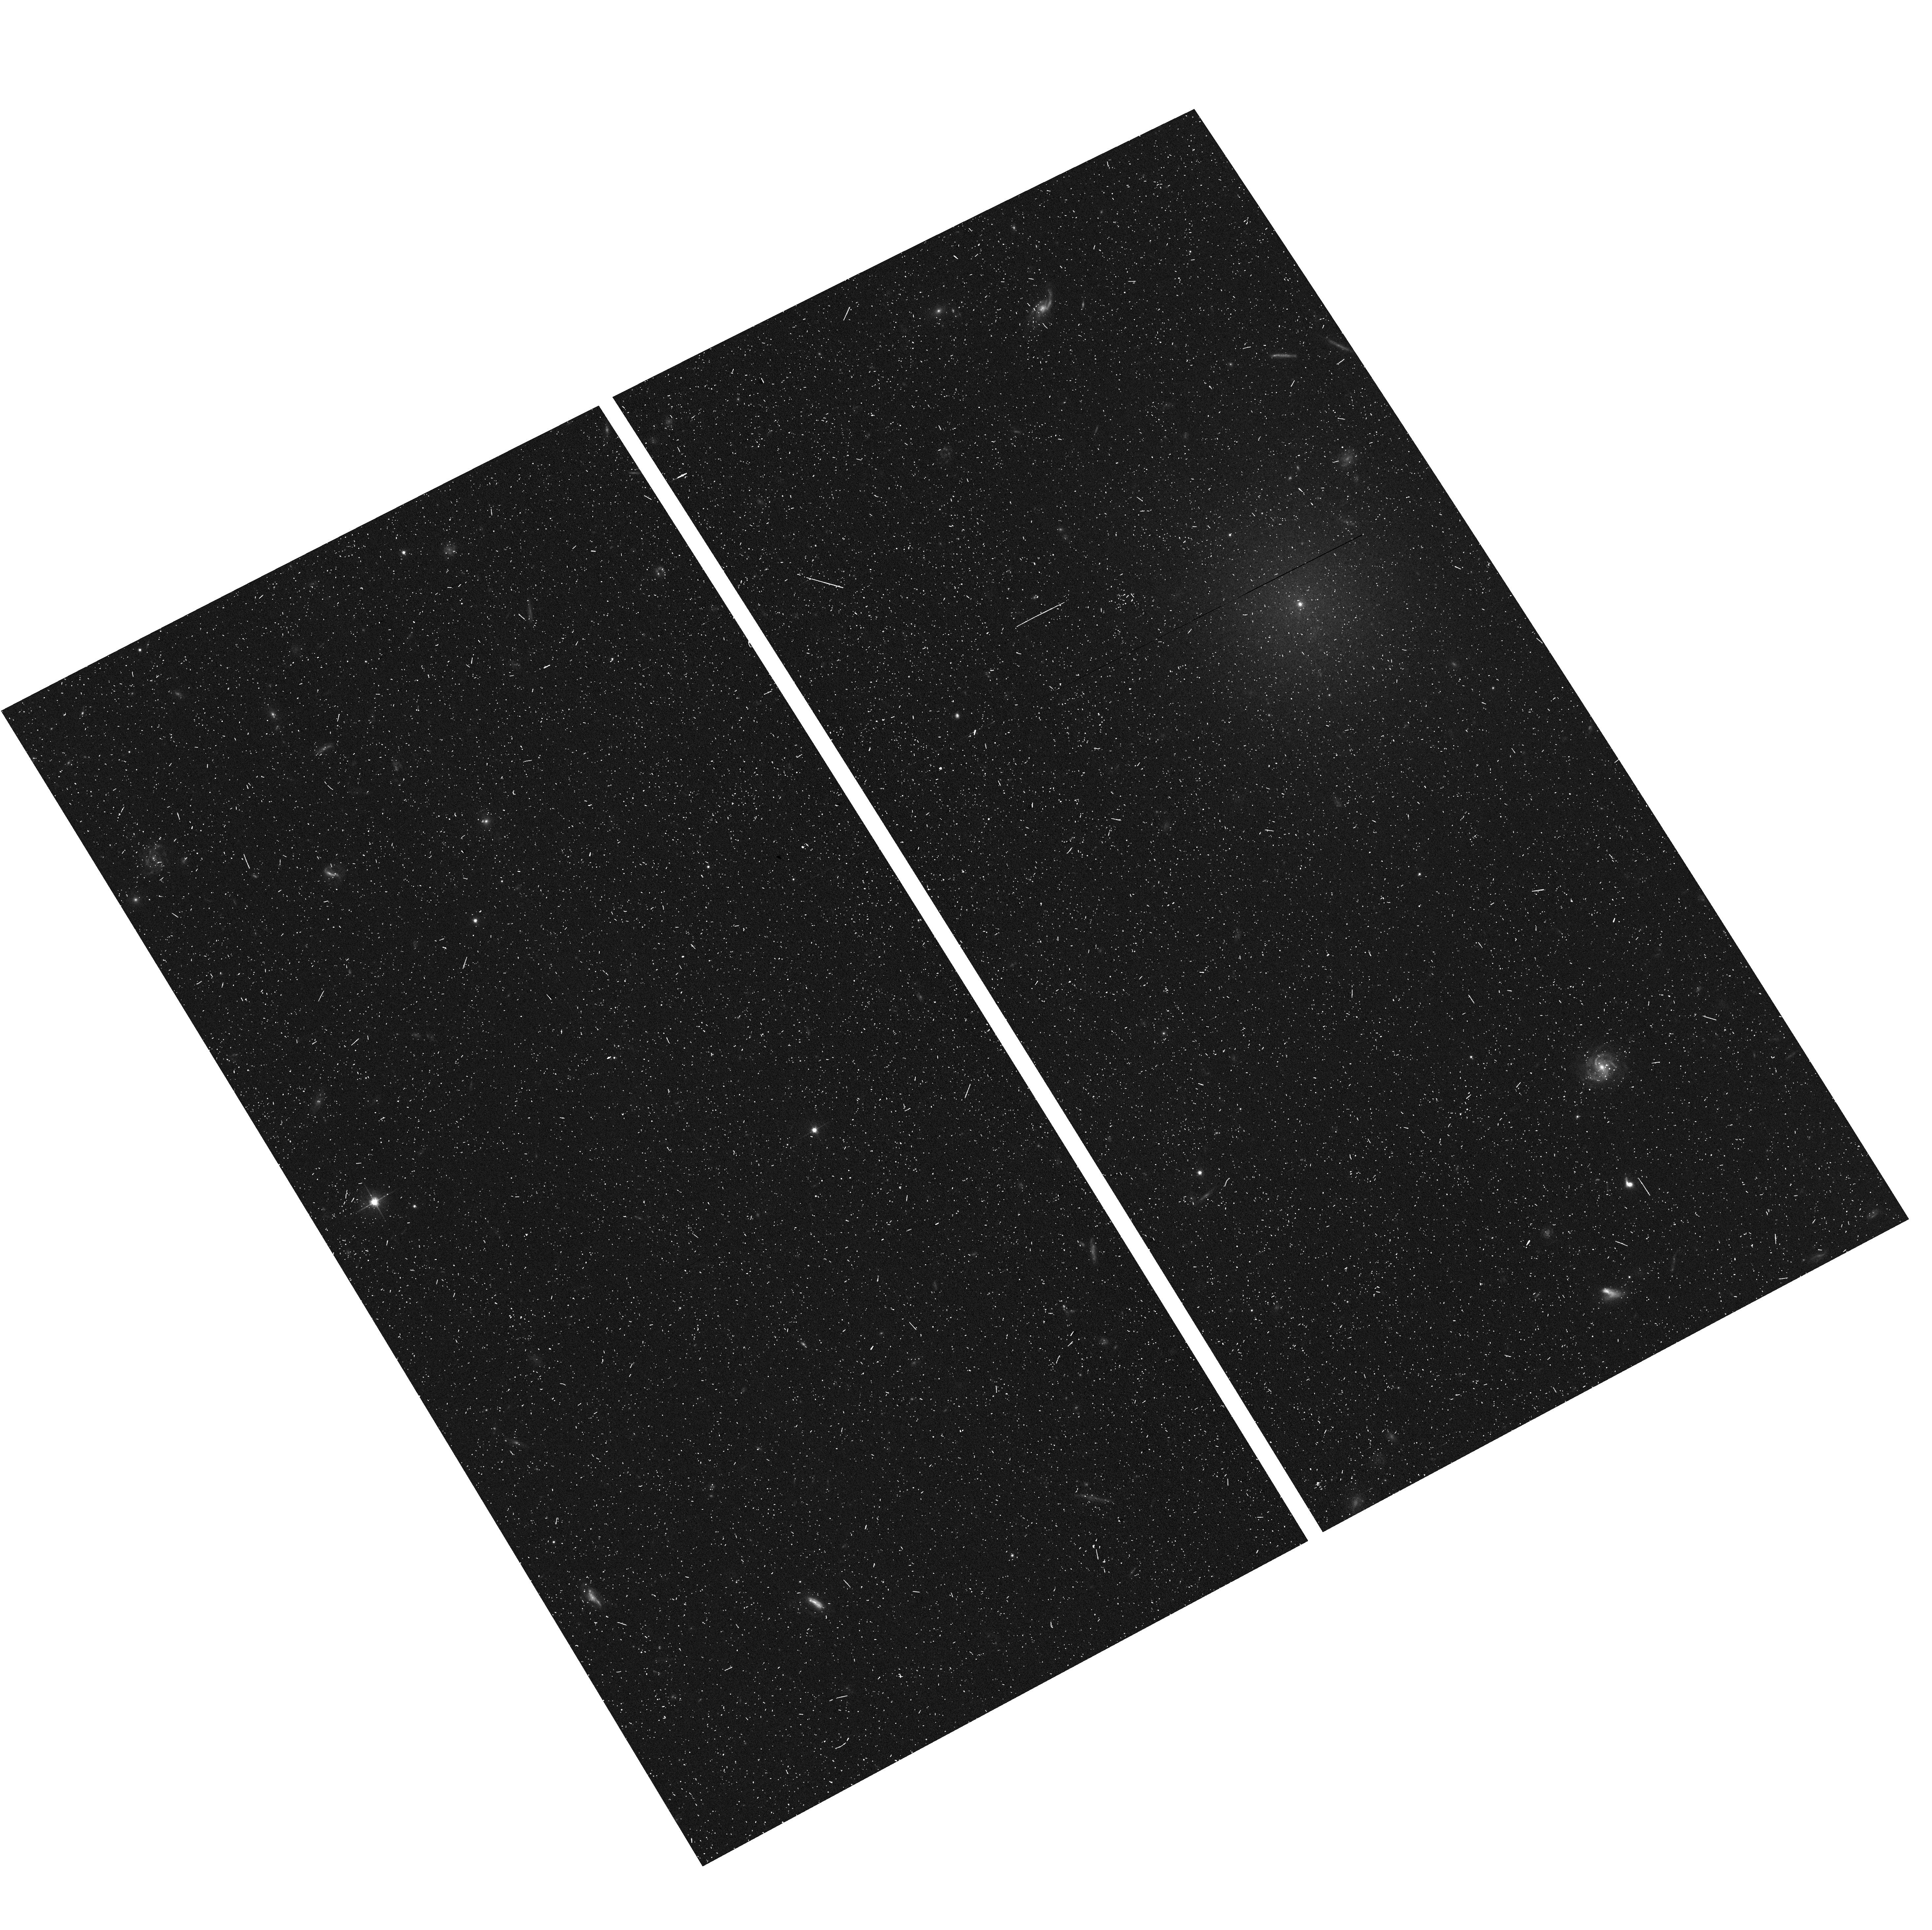
Target: field at RA 188.639°, Dec 11.721°. Instrument: ACS/WFC. Filter: F606W. Exposure: 11 min. Observation ID: hst_17510_22_acs_wfc_f606w_jf9v22

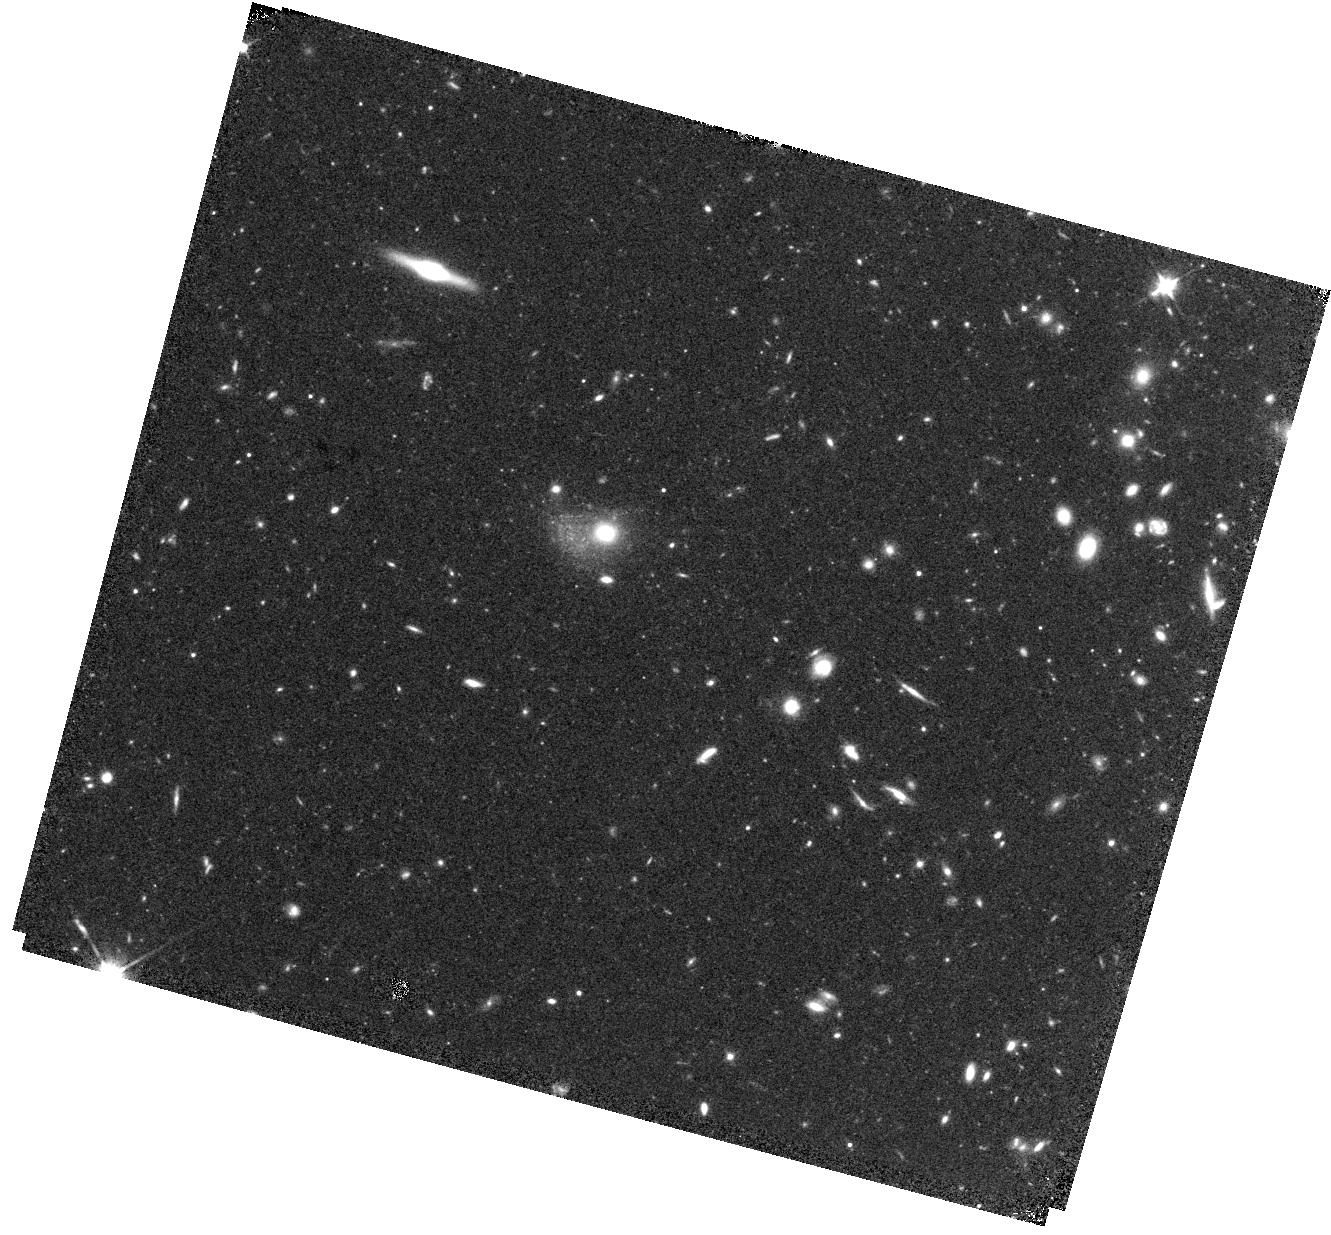
Target: VIRGO-INTERGALACTIC-FIELD-W. Instrument: WFC3/IR. Filter: F110W. Exposure: 18 min. Observation ID: hst_17510_13_wfc3_ir_f110w_if9v13

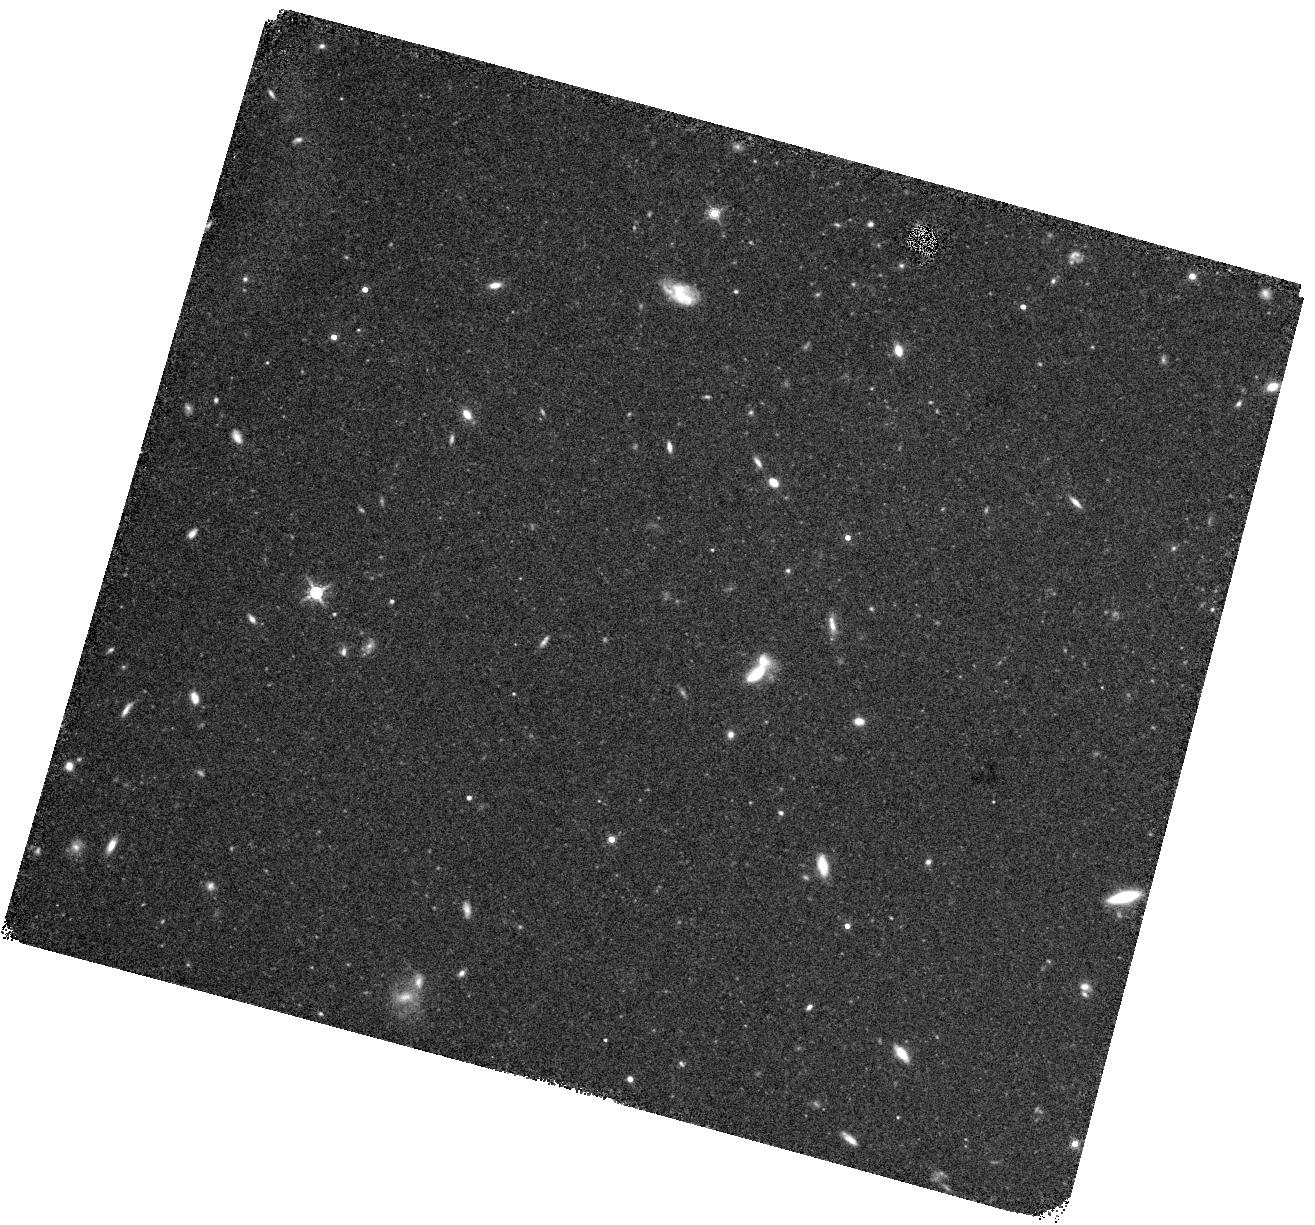
Target: VIRGO-INTERGALACTIC-FIELD-E. Instrument: WFC3/IR. Filter: F160W. Exposure: 22 min. Observation ID: hst_17510_34_wfc3_ir_f160w_if9v34

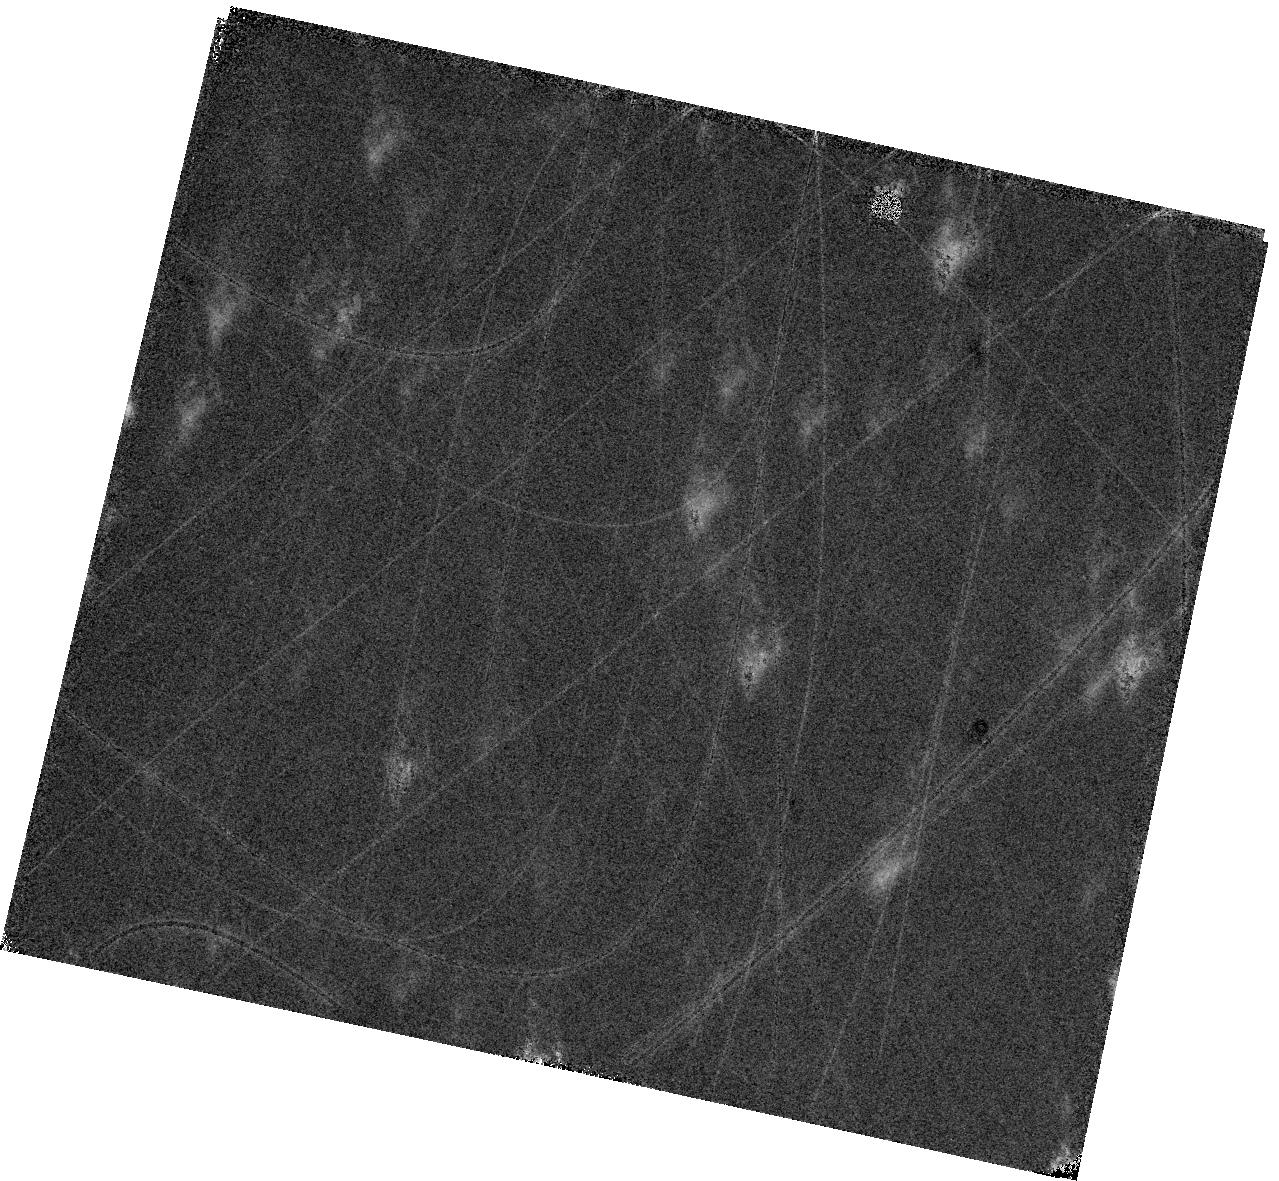
Target: VIRGO-INTERGALACTIC-FIELD-M86. Instrument: WFC3/IR. Filter: F110W. Exposure: 18 min. Observation ID: hst_17510_44_wfc3_ir_f110w_if9v44

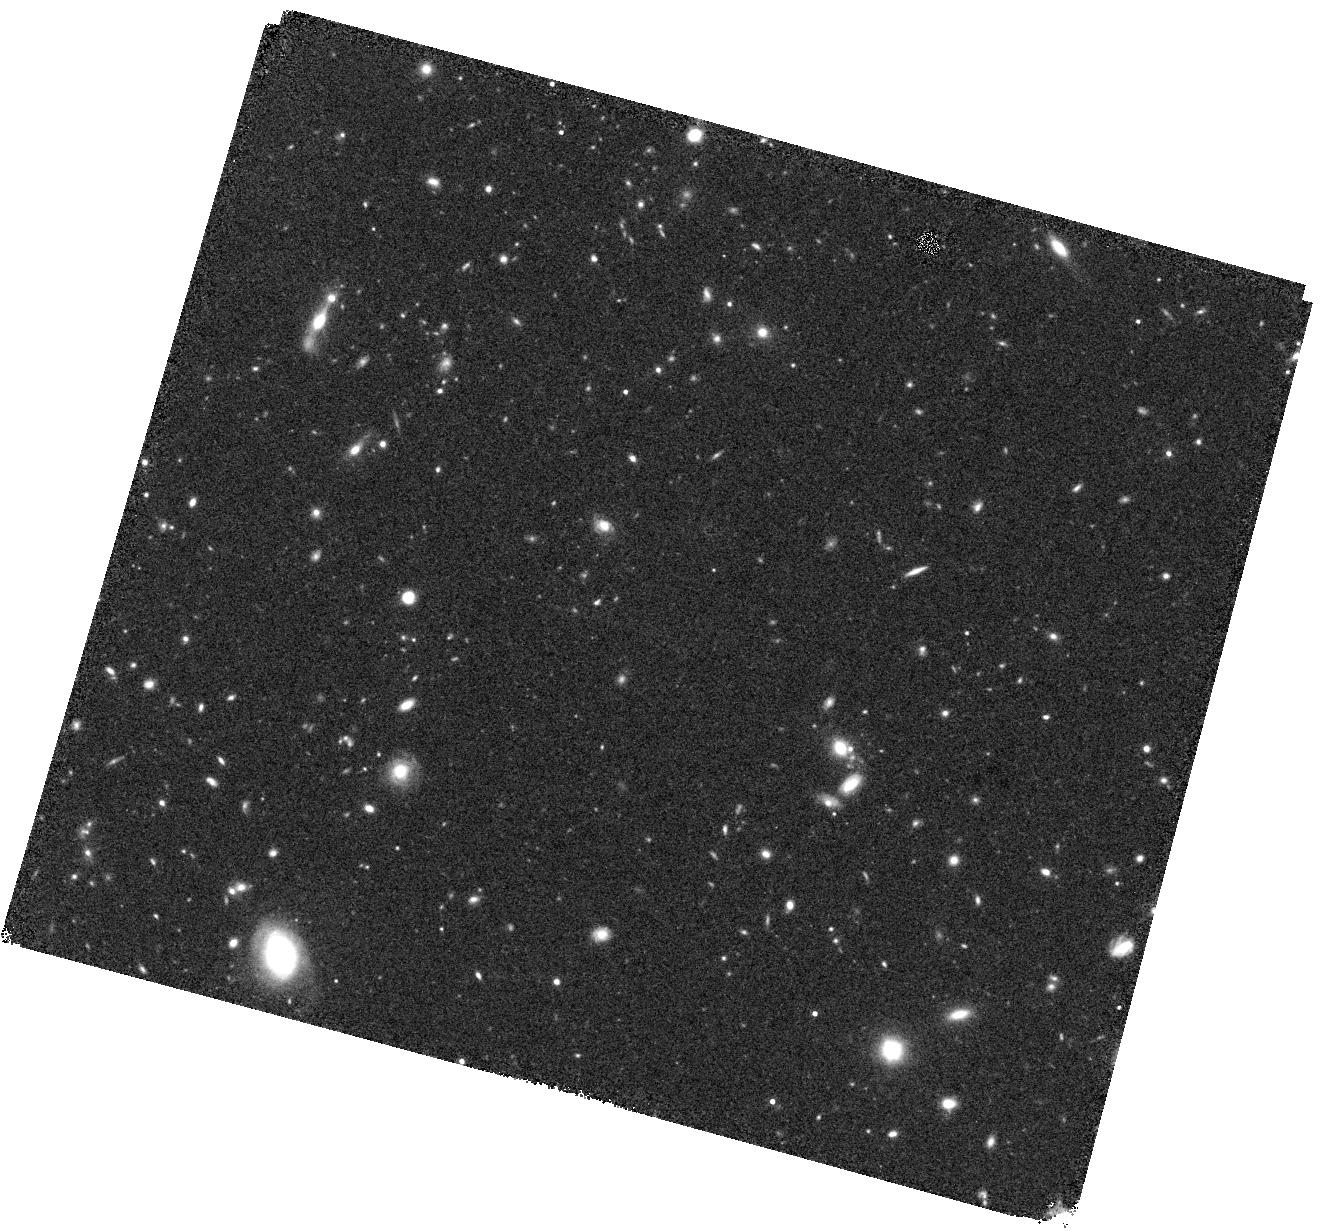
Target: VIRGO-INTERGALACTIC-FIELD-SW. Instrument: WFC3/IR. Filter: F160W. Exposure: 23 min. Observation ID: hst_17510_52_wfc3_ir_f160w_if9v52

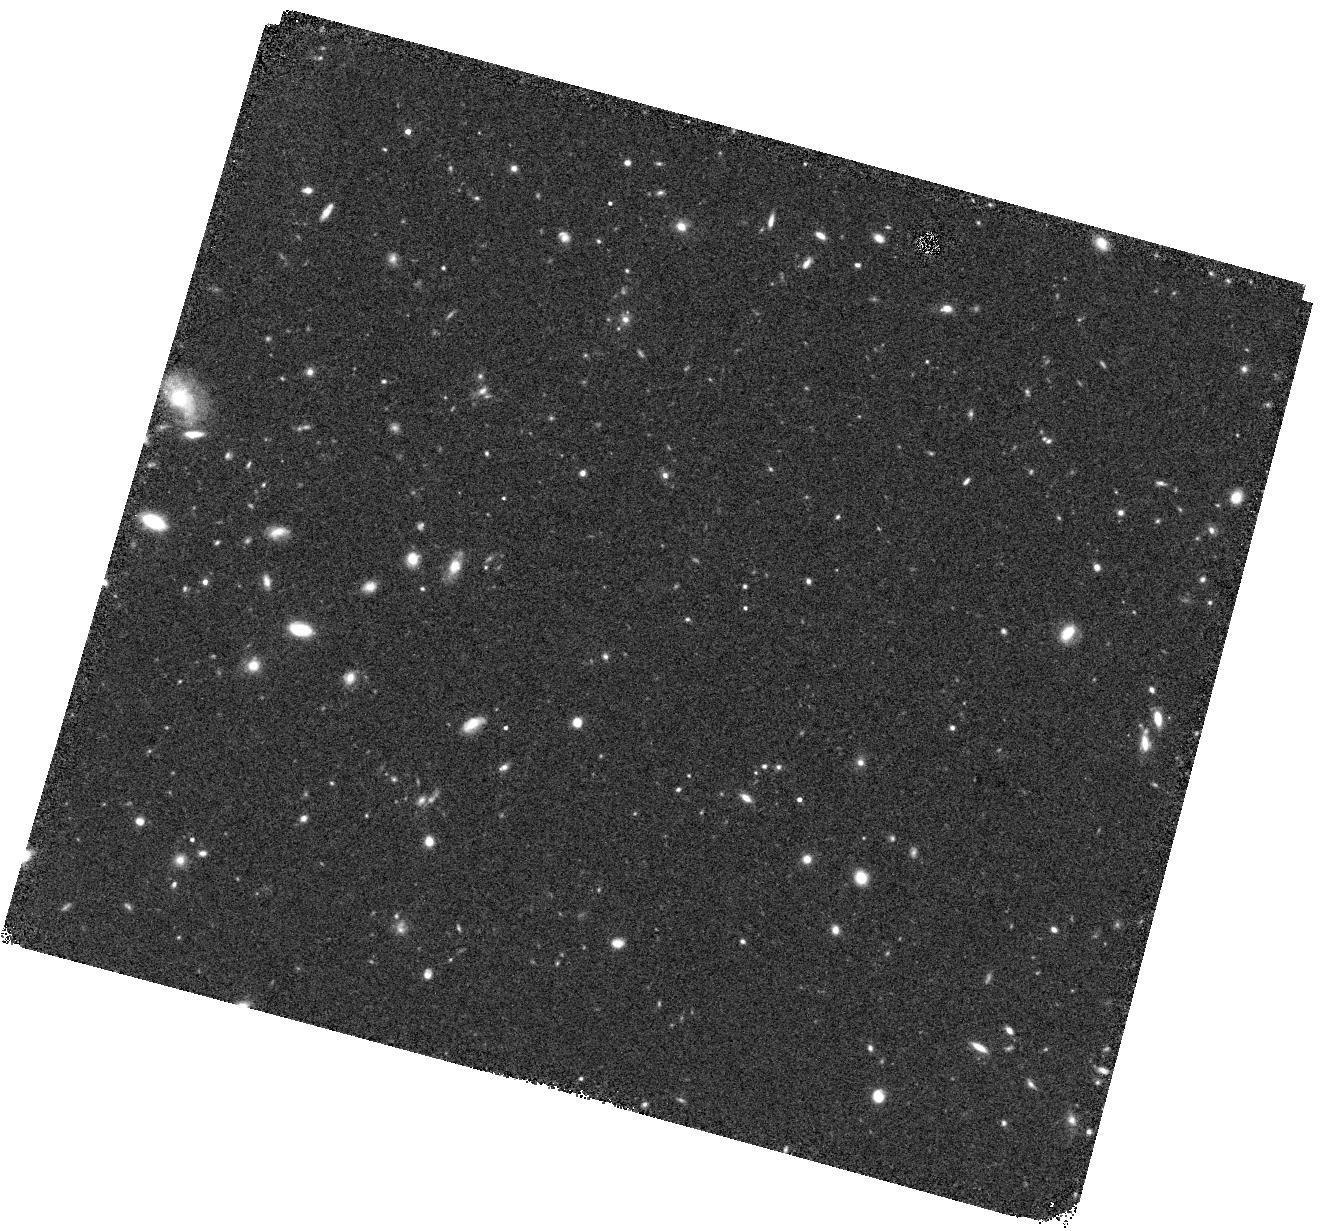
Target: VIRGO-INTERGALACTIC-FIELD-SE. Instrument: WFC3/IR. Filter: F160W. Exposure: 23 min. Observation ID: hst_17510_22_wfc3_ir_f160w_if9v22

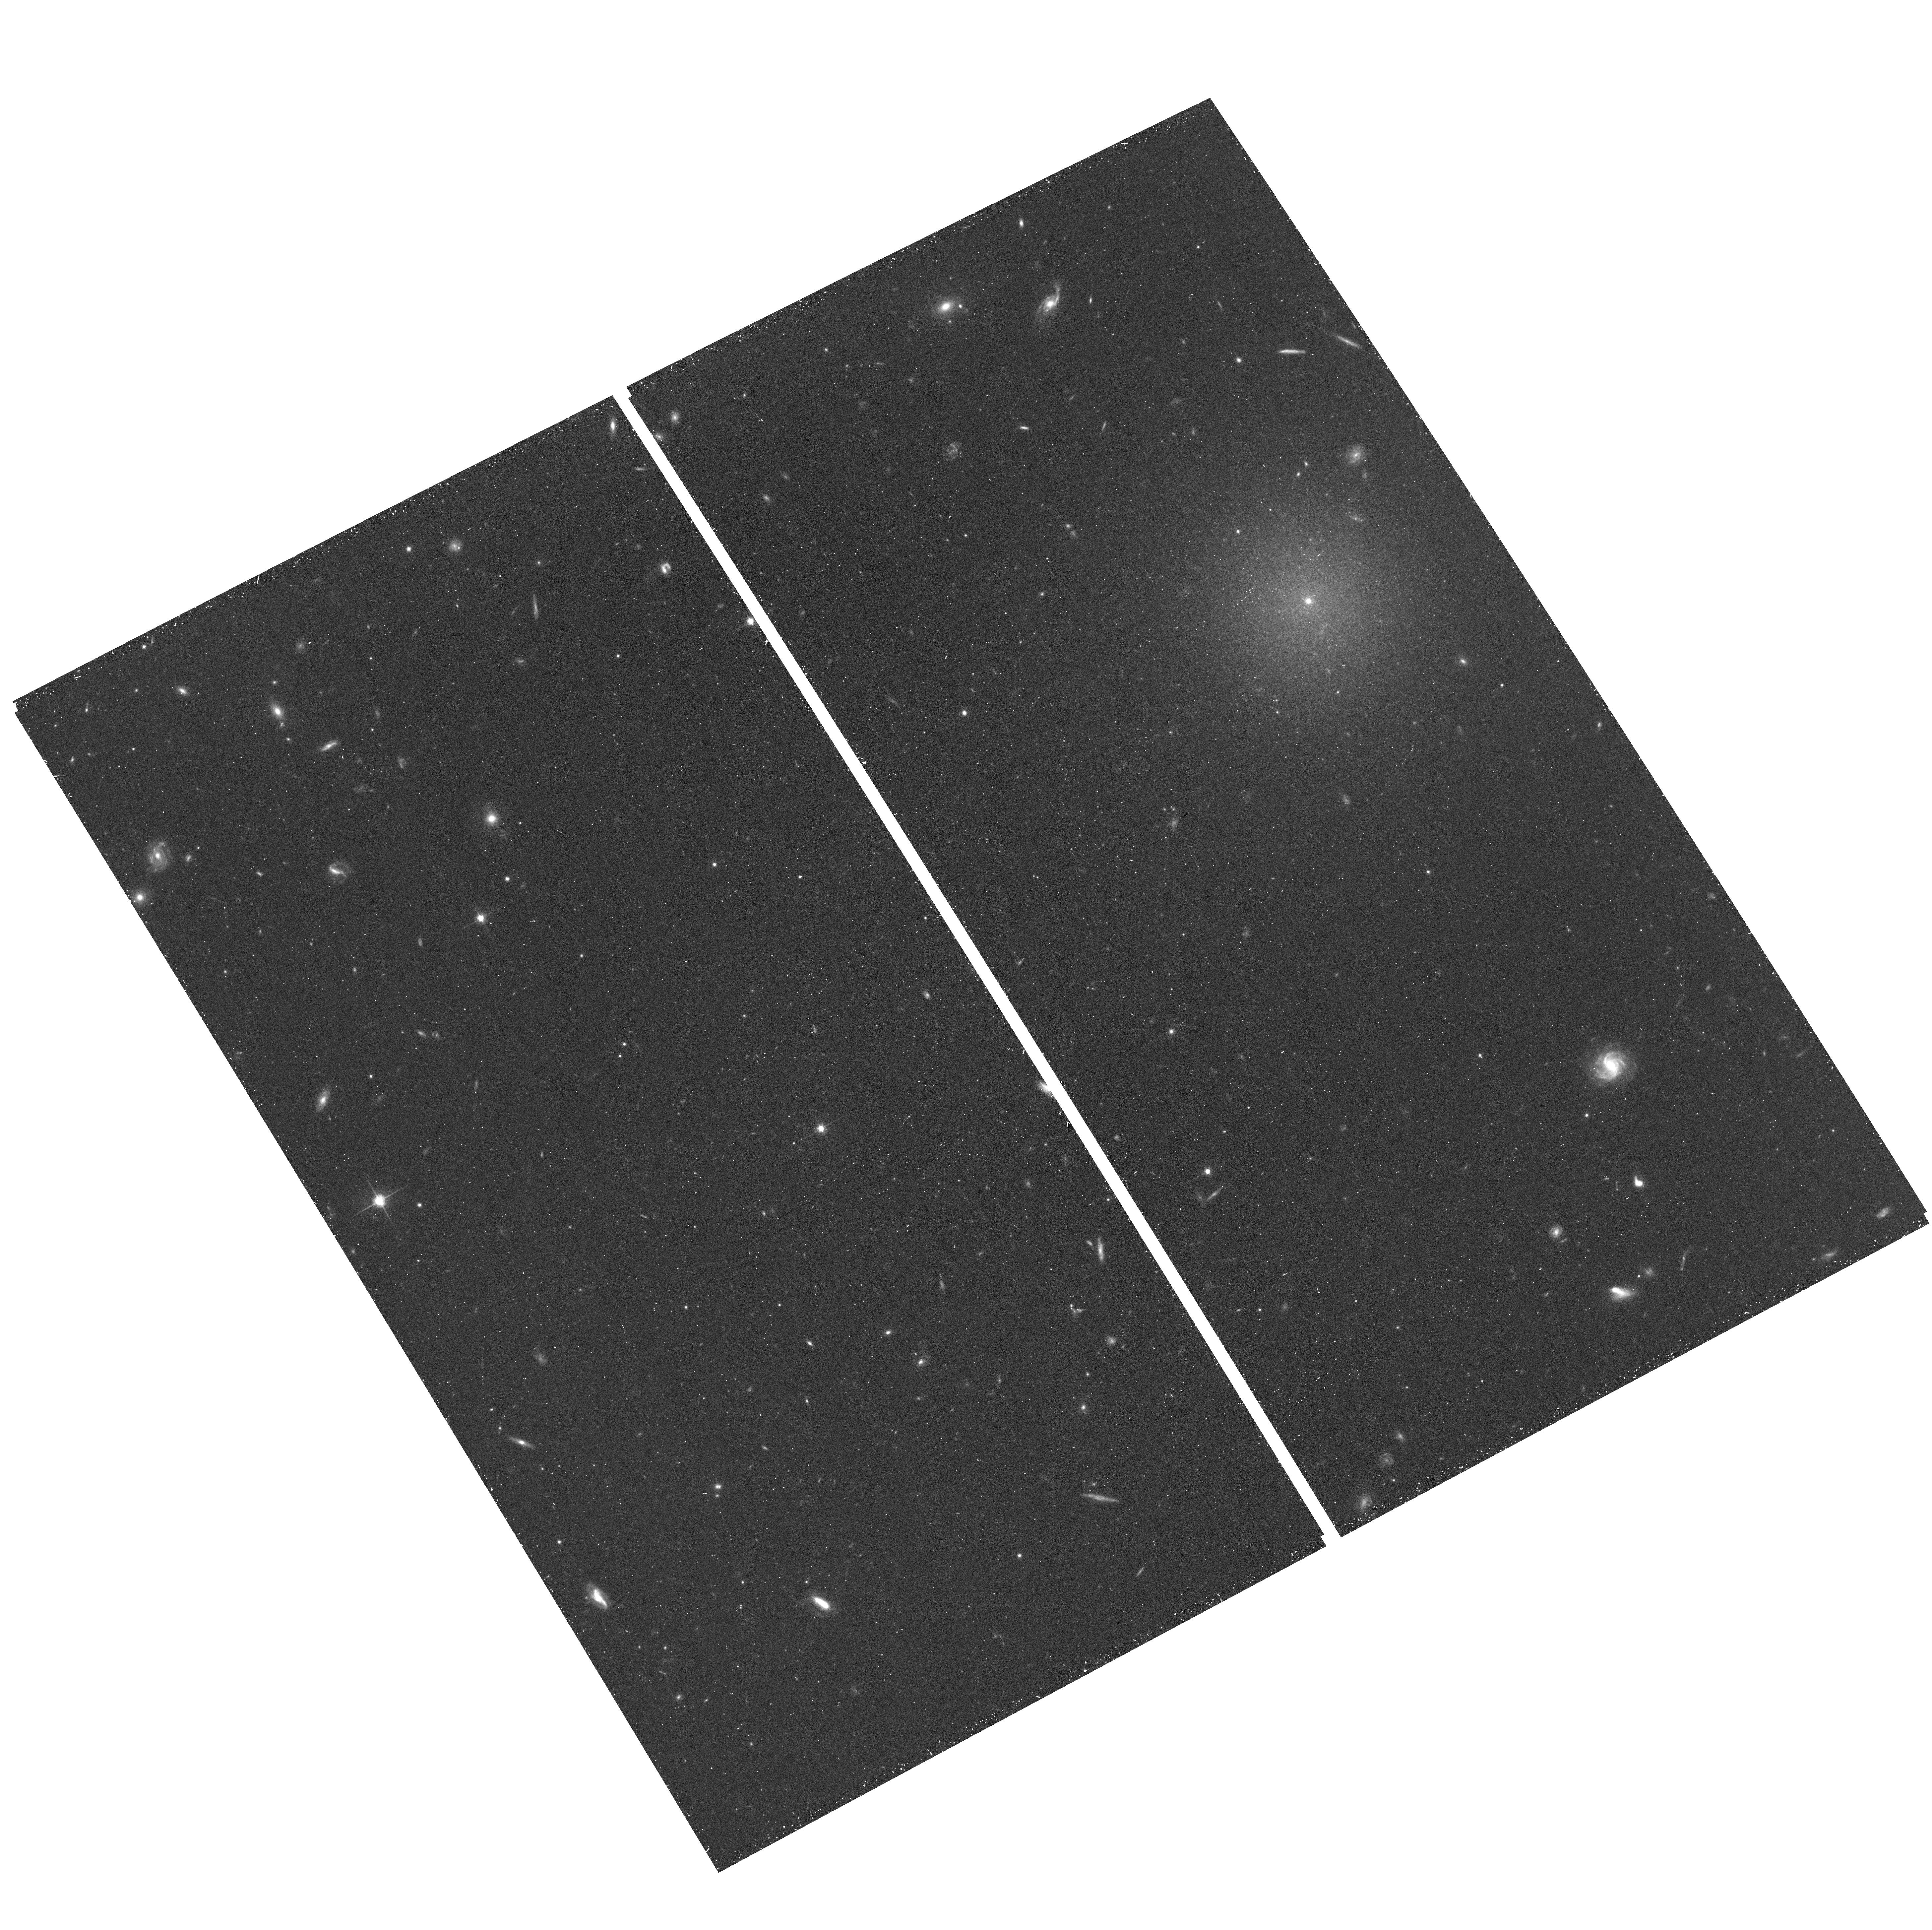
Target: field at RA 188.638°, Dec 11.721°. Instrument: ACS/WFC. Filter: F814W. Exposure: 23 min. Observation ID: hst_17510_24_acs_wfc_f814w_jf9v24

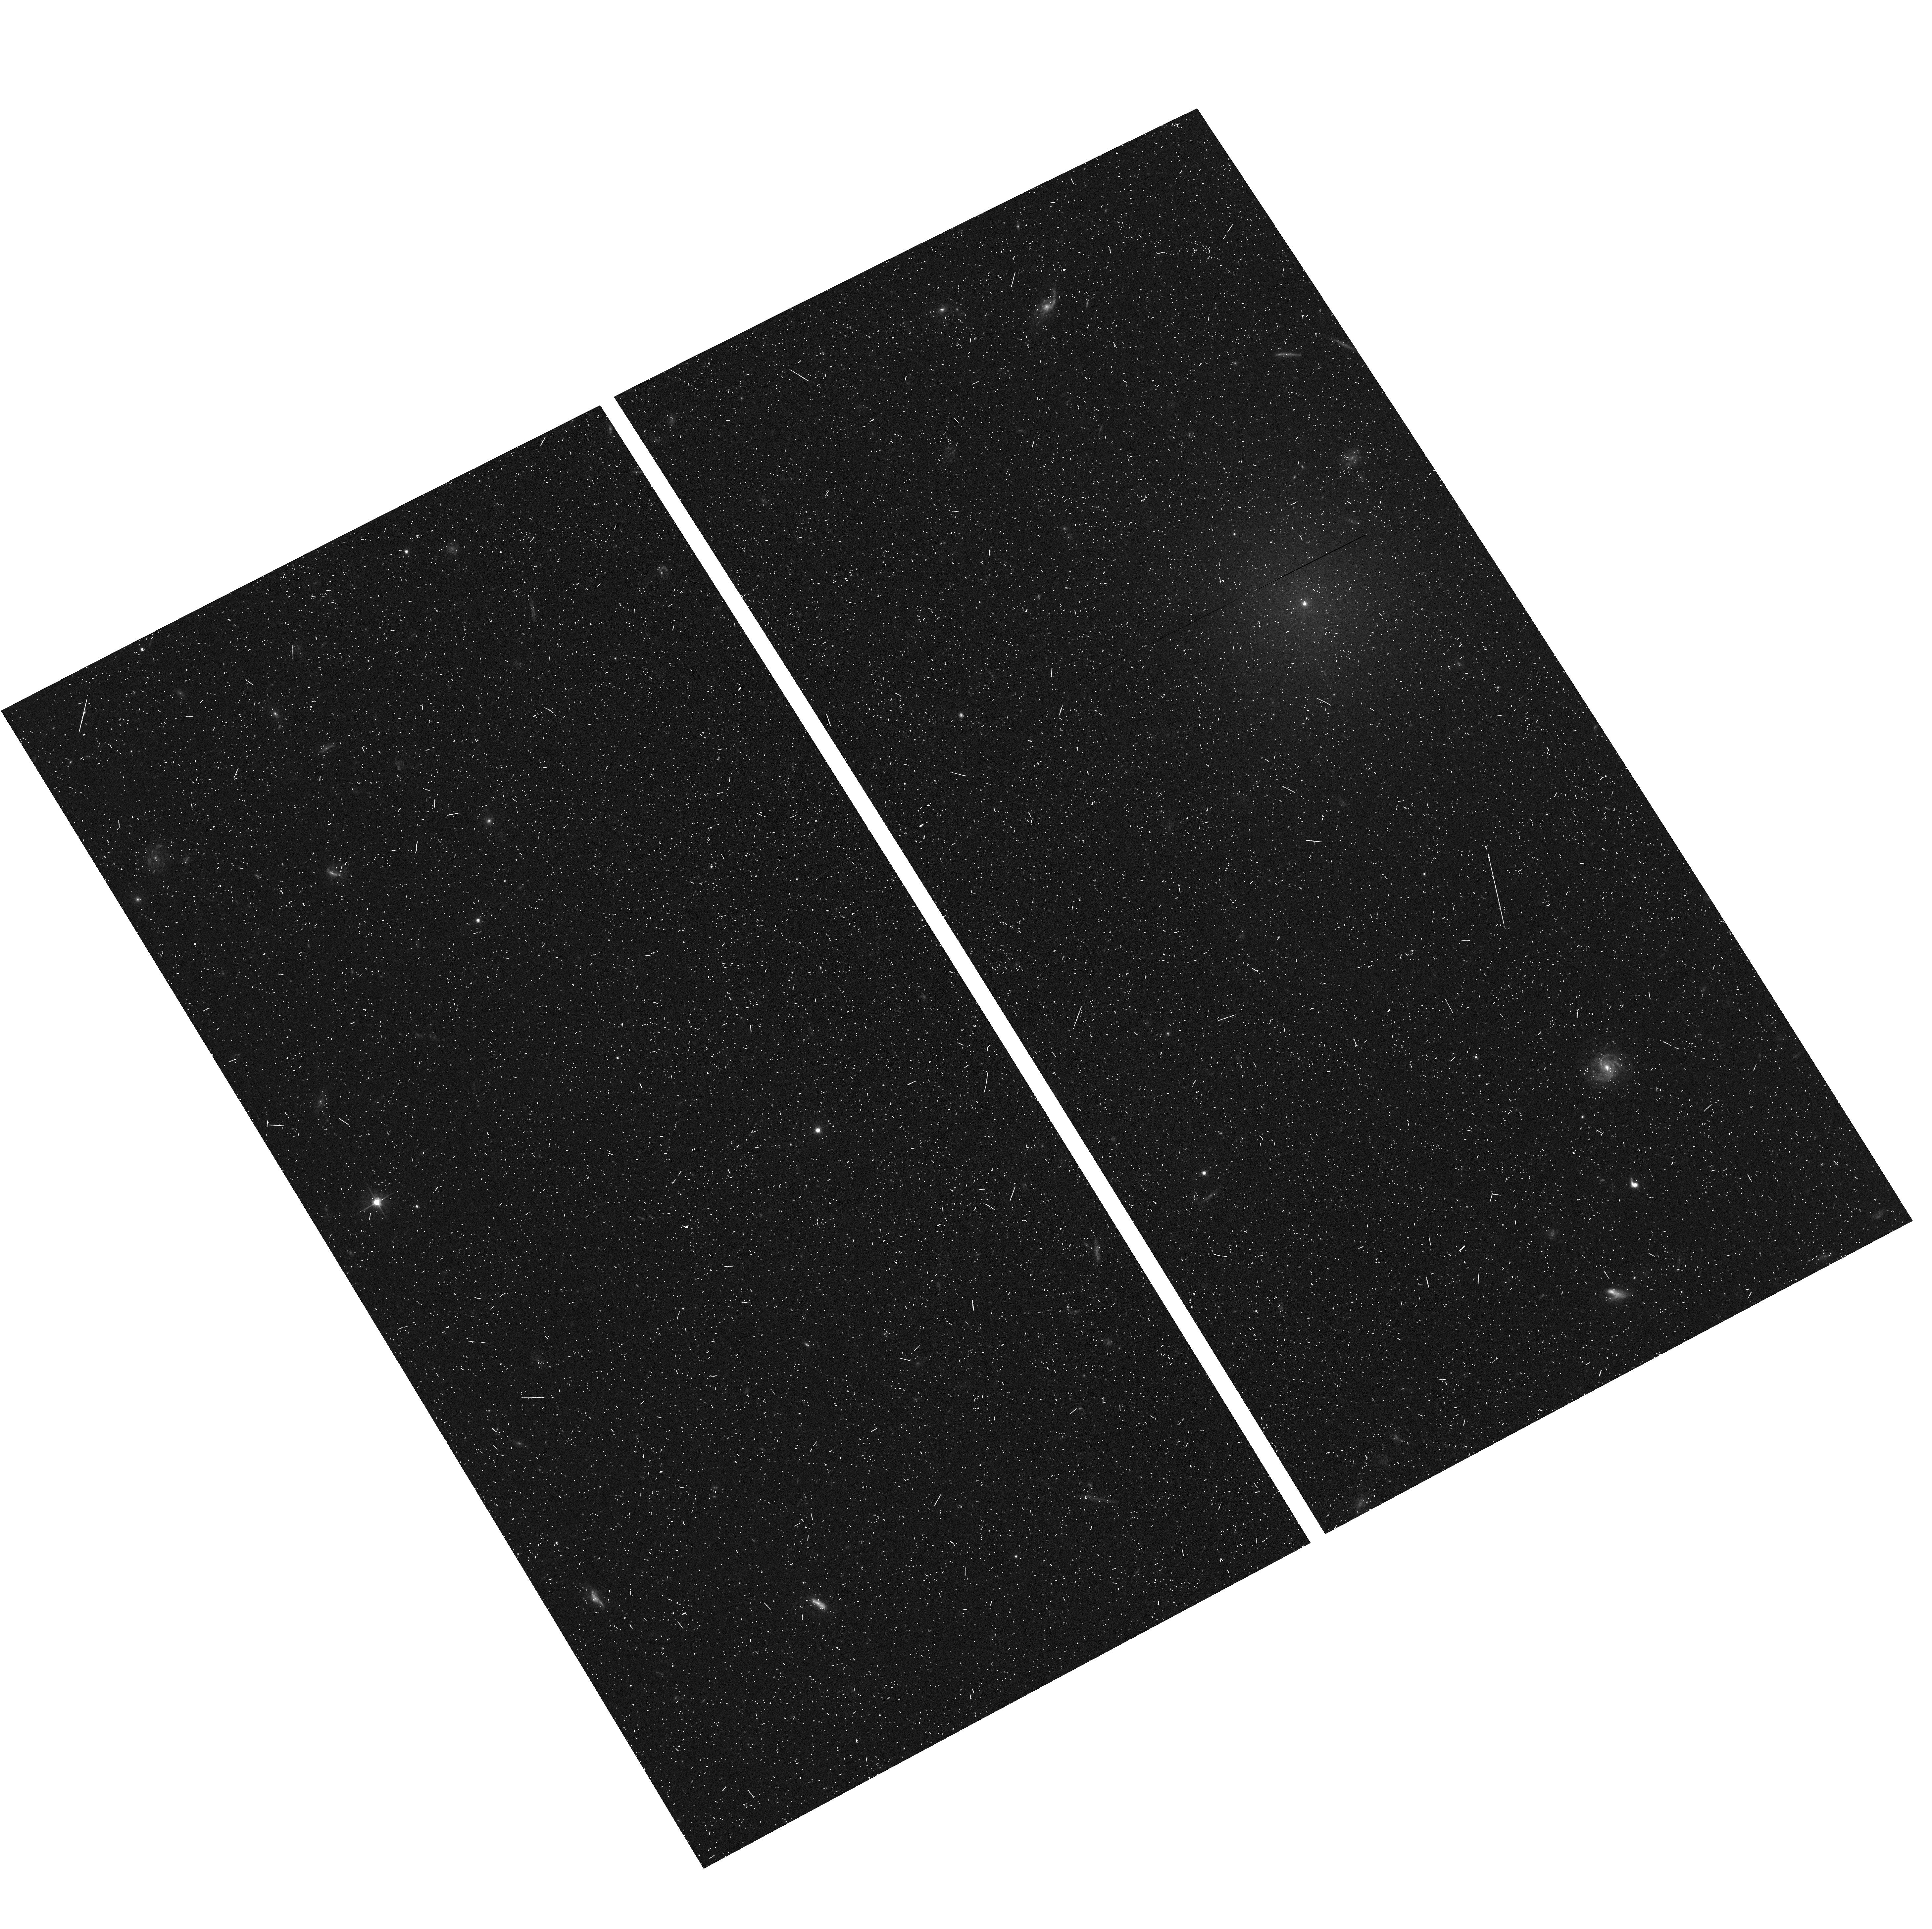
Target: field at RA 188.639°, Dec 11.721°. Instrument: ACS/WFC. Filter: F606W. Exposure: 11 min. Observation ID: hst_17510_21_acs_wfc_f606w_jf9v21

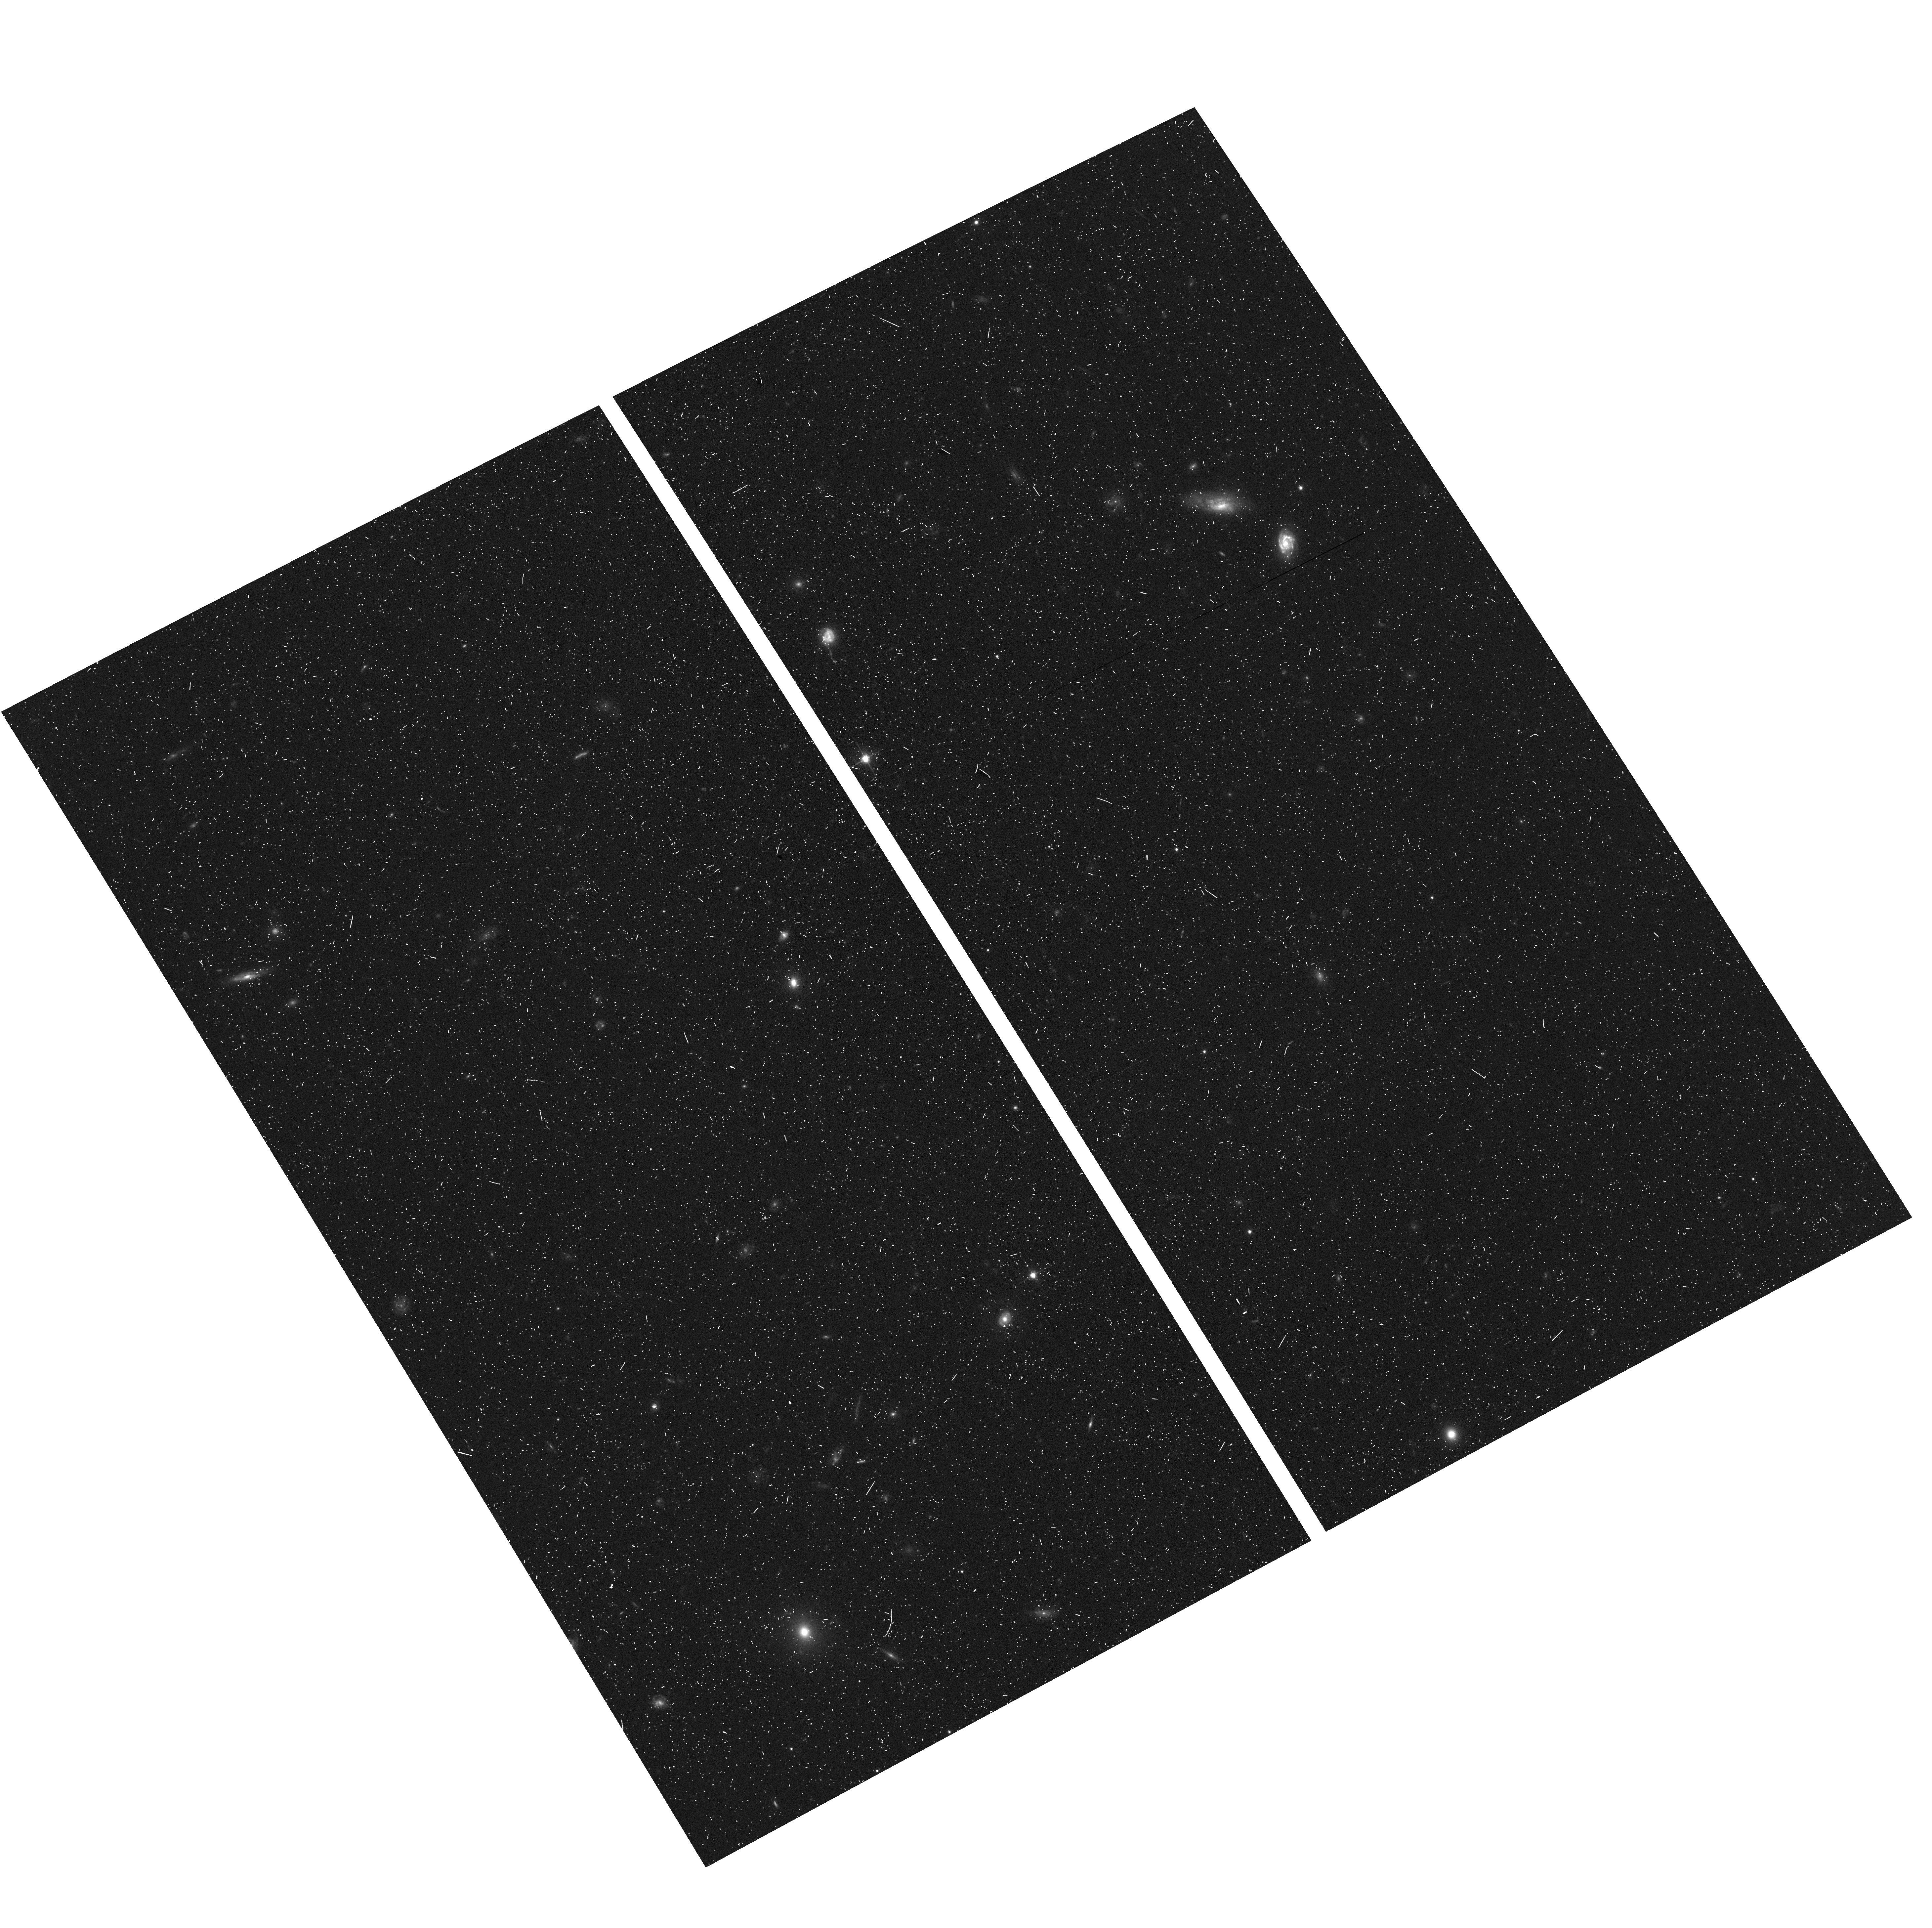
Target: field at RA 187.313°, Dec 11.489°. Instrument: ACS/WFC. Filter: F606W. Exposure: 11 min. Observation ID: hst_17510_51_acs_wfc_f606w_jf9v51

The Origin of the Virgo Intergalactic Population (PI: Gregg, Michael D.)

The intracluster light (ICL) is a major component of galaxy clusters, and contains a record of the galaxies destroyed during hierarchical assembly of the cluster. This proposal addresses three issues critical to understanding the origin and evolution of intergalactic populations, using resolved star WFC3/IR photometry of intergalactic fields in the Virgo cluster. Foremost, we will probe the age distribution of Virgo's intracluster stars via the period distribution of bright AGB variable stars, a tool successfully deployed to study stellar populations in elliptical galaxies. By spreading the observations over 8 epochs and two HST cycles (4+4), we can determine periods and reveal the age spread of the intracluster stars, opening a new window on their origin and evolution. Second, IR color magnitude diagrams from the stacked imaging will establish the metallicity distribution function of the ICL, constraining the luminosity function and abundances of the galaxies that have been dismembered in assembling the intracluster population. Third, by observing five fields around the core of the cluster, we will trace how spatially well-mixed the ICL population is and how its age and metallicity vary across diverse environments, and thus measure its evolutionary state. While JWST will extend photometric work on the Virgo ICL, period determination of LPVs with JWST is very difficult because of its restricted visibility window in Virgo. It is therefore critical to begin these multi-cycle observations while time permits before the end of HST's lifetime.